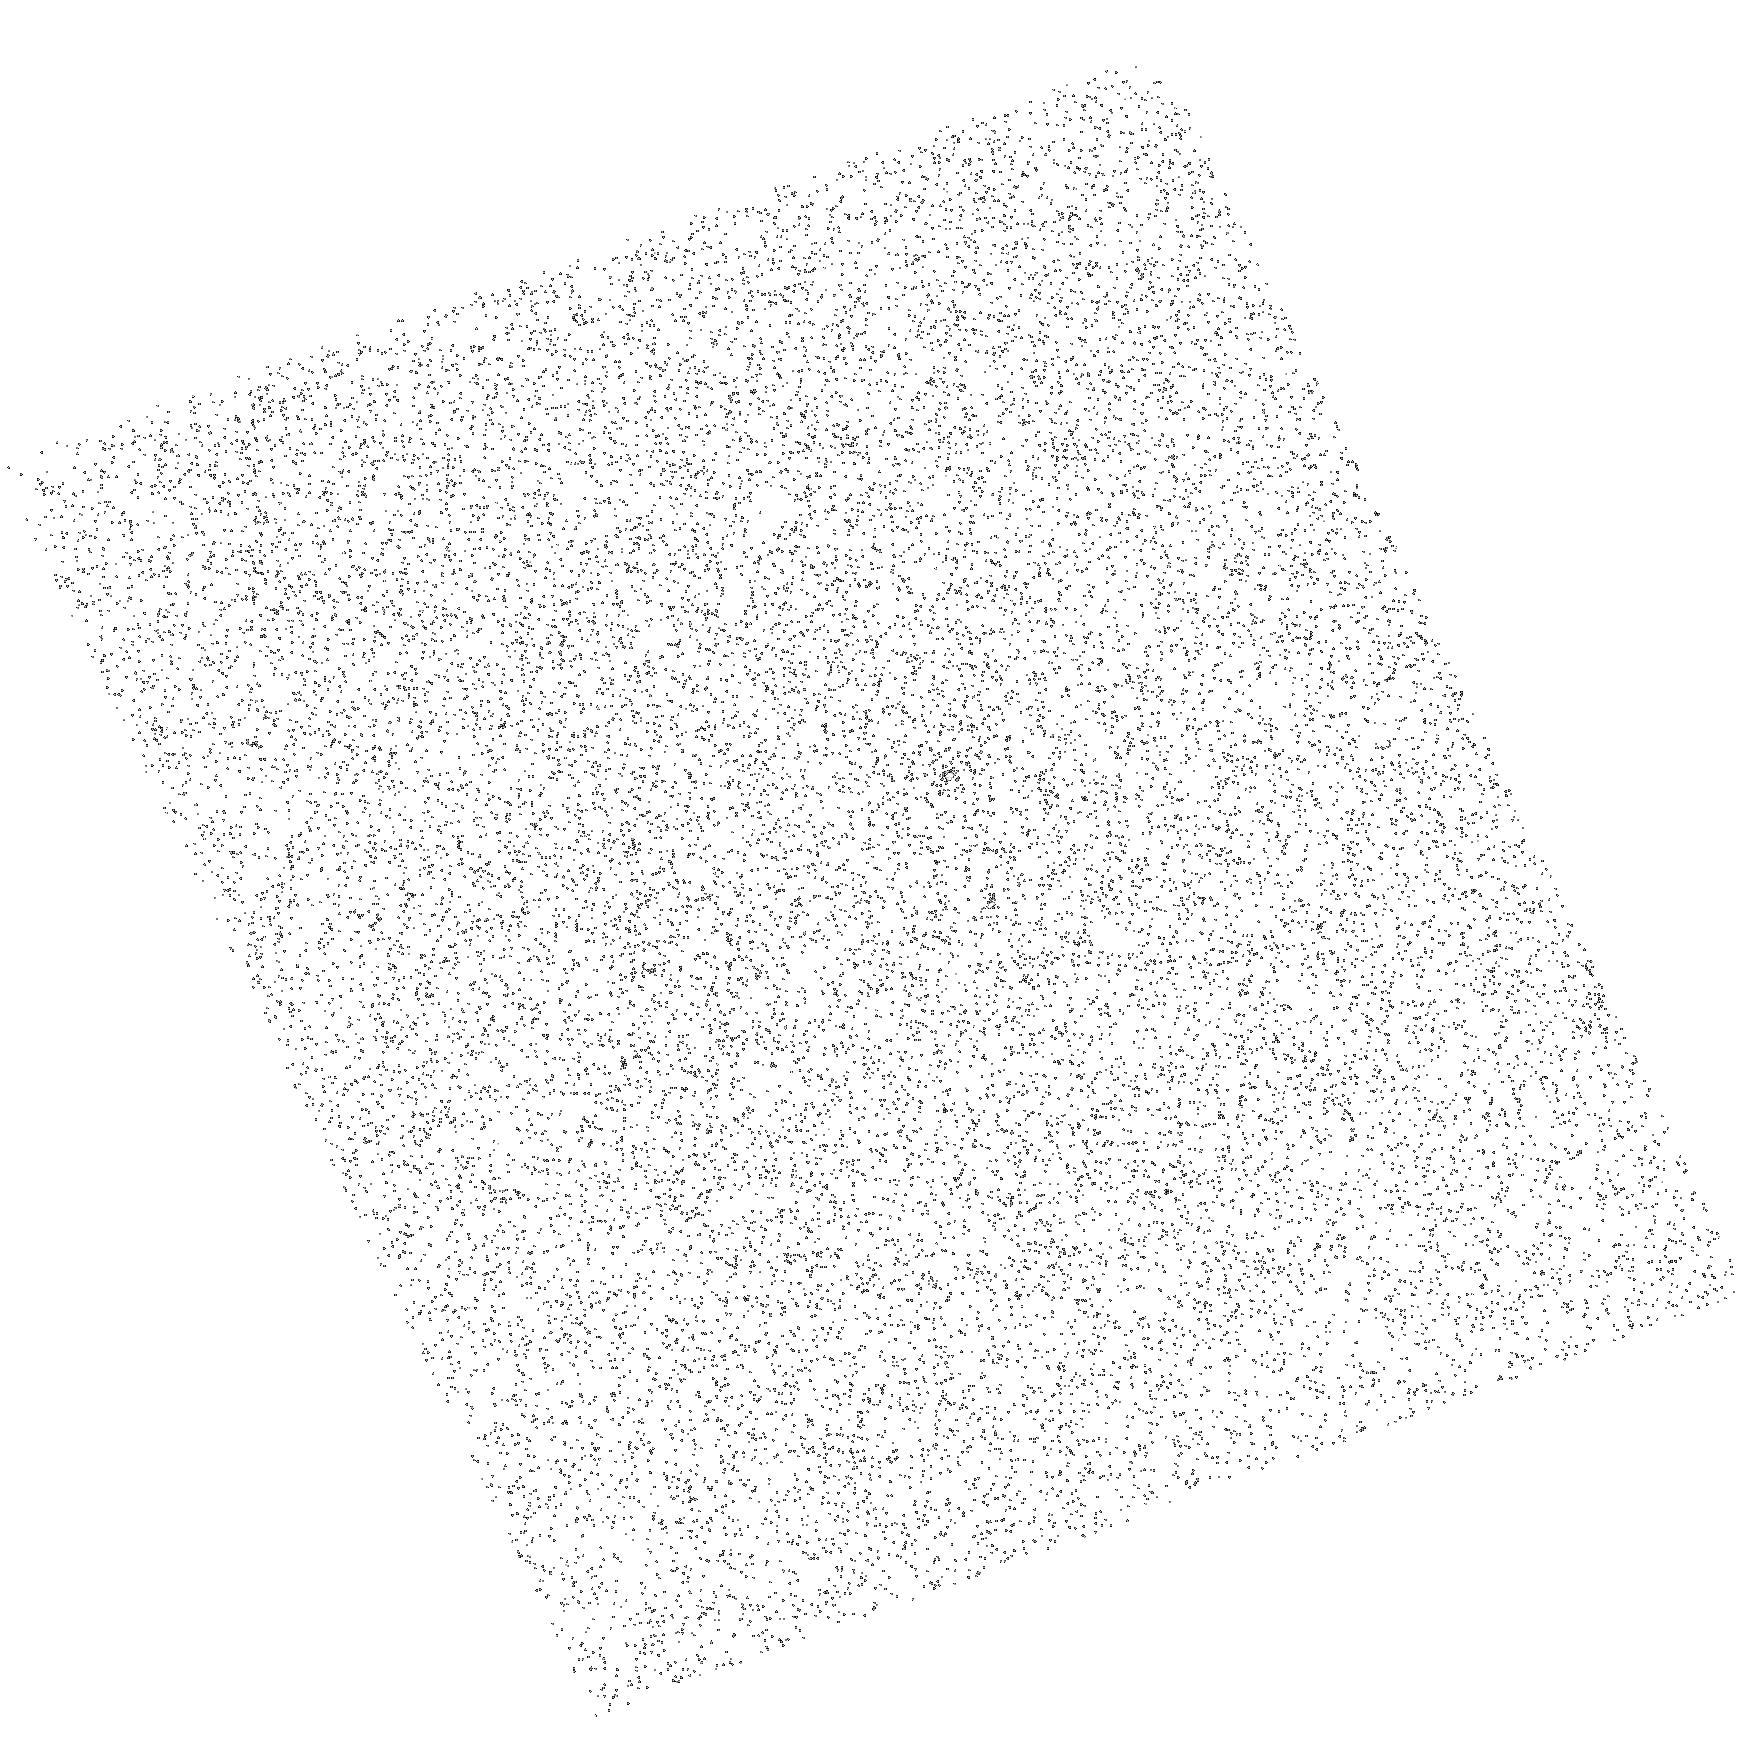
Target: V372-VEL
Instrument: ACS/SBC
Filter: F140LP
Exposure: 2 min
Observation ID: hst_11116_01_acs_sbc_f140lp_ja2c01

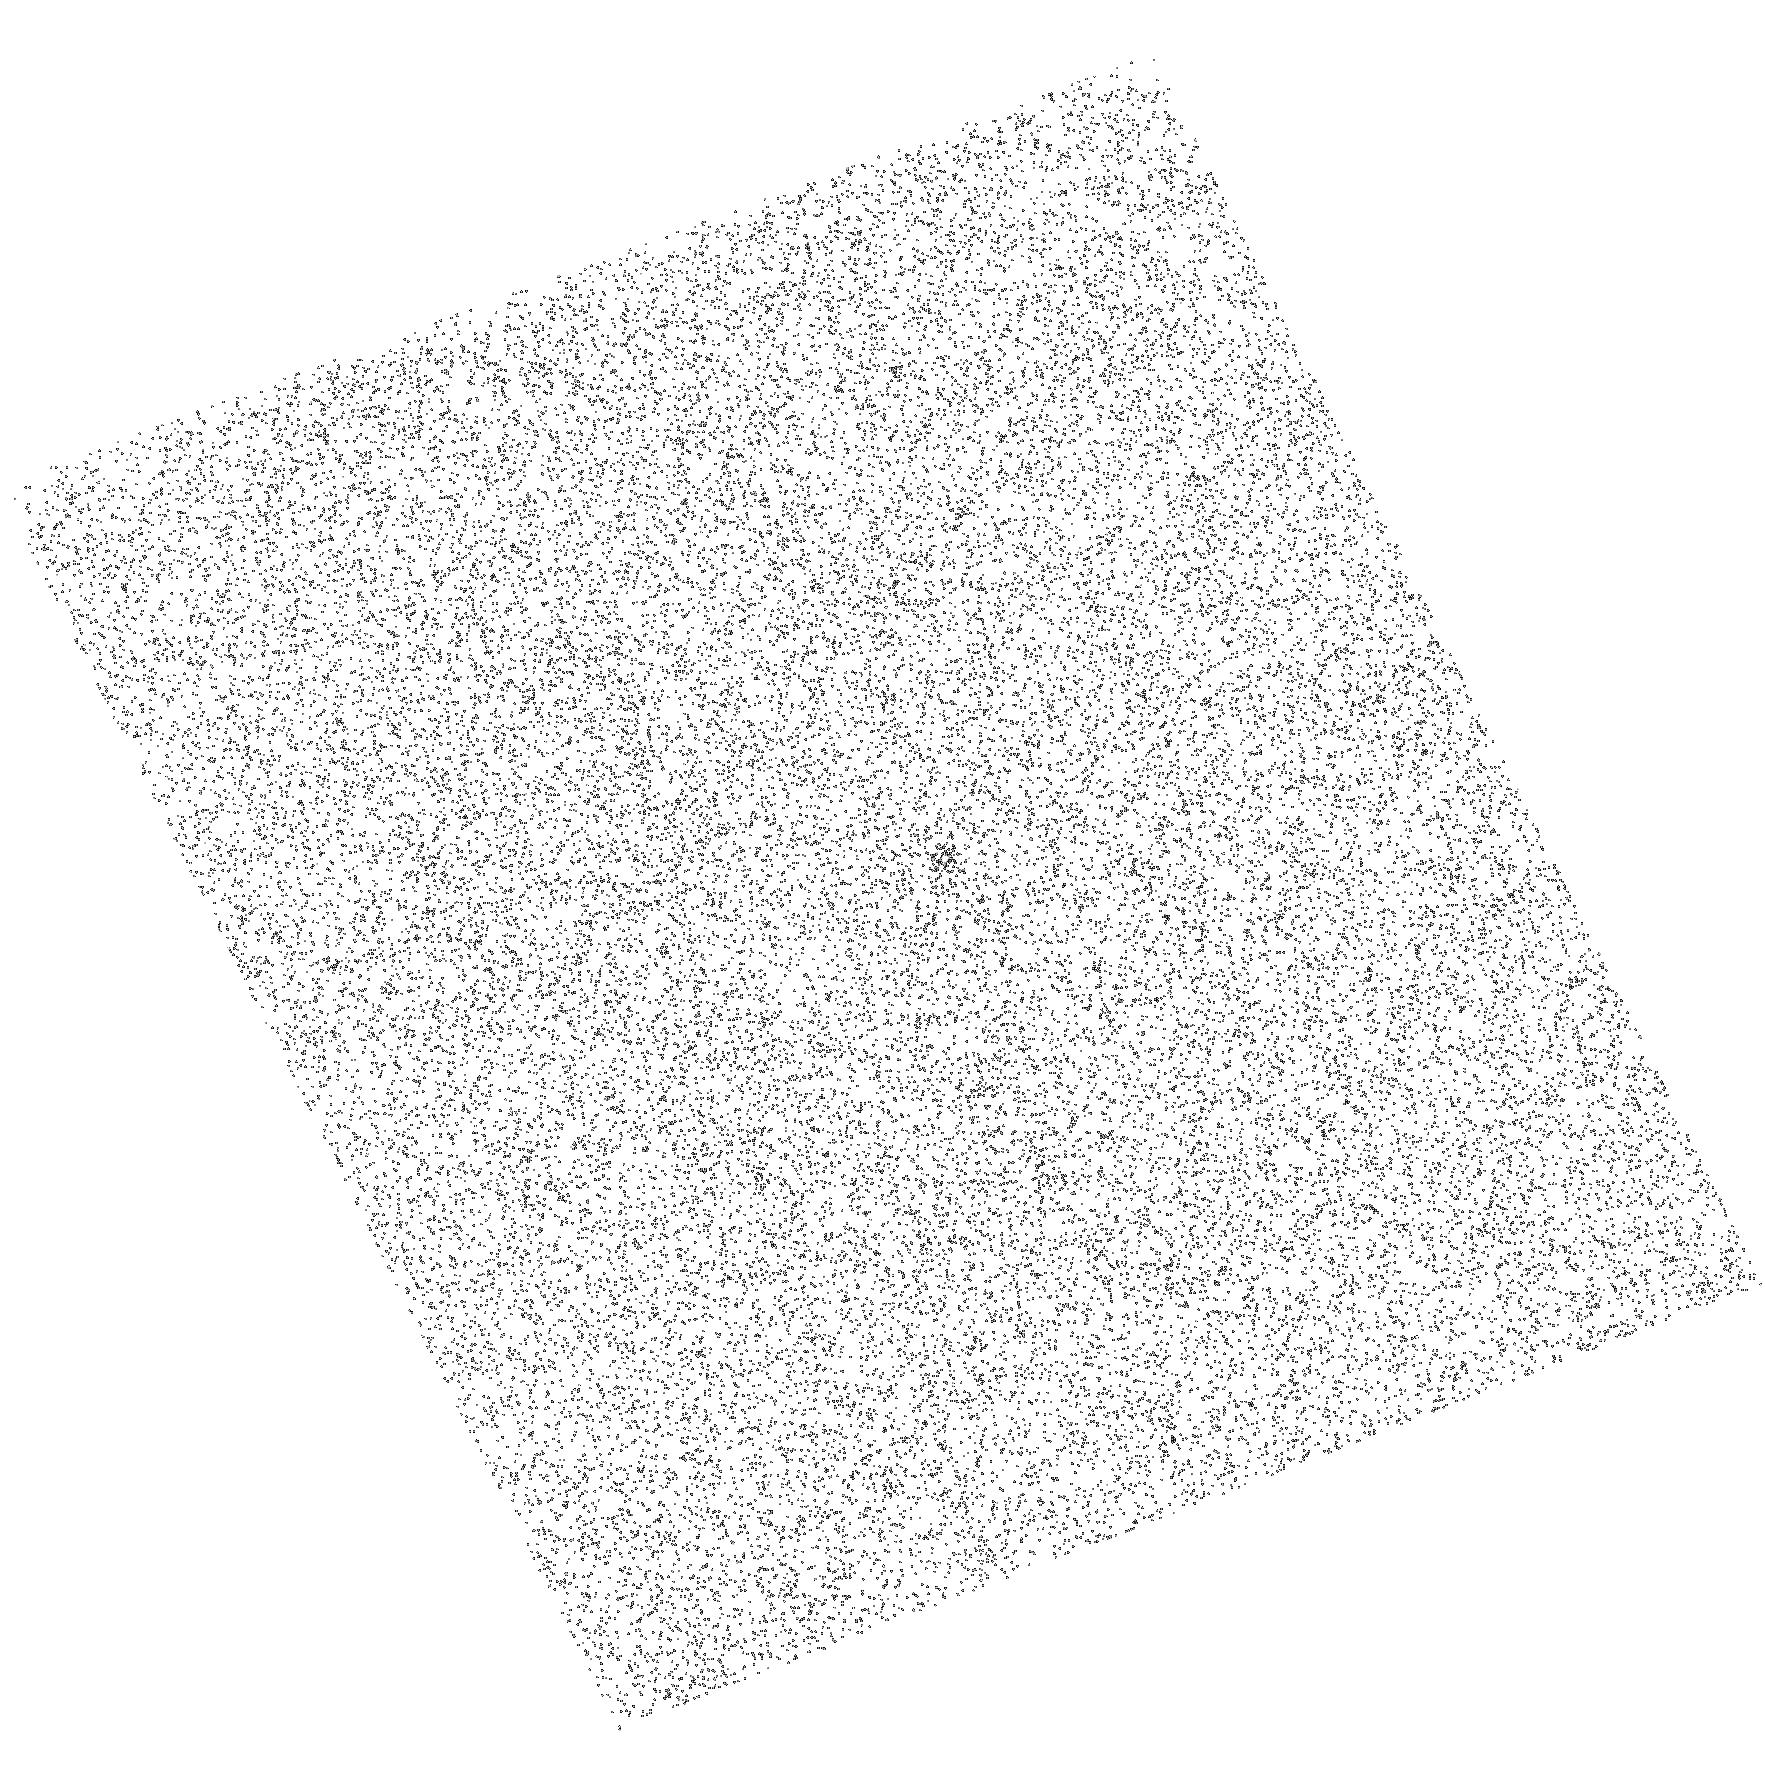
Target: V371-VEL
Instrument: ACS/SBC
Filter: F140LP
Exposure: 2 min
Observation ID: hst_11116_02_acs_sbc_f140lp_ja2c02

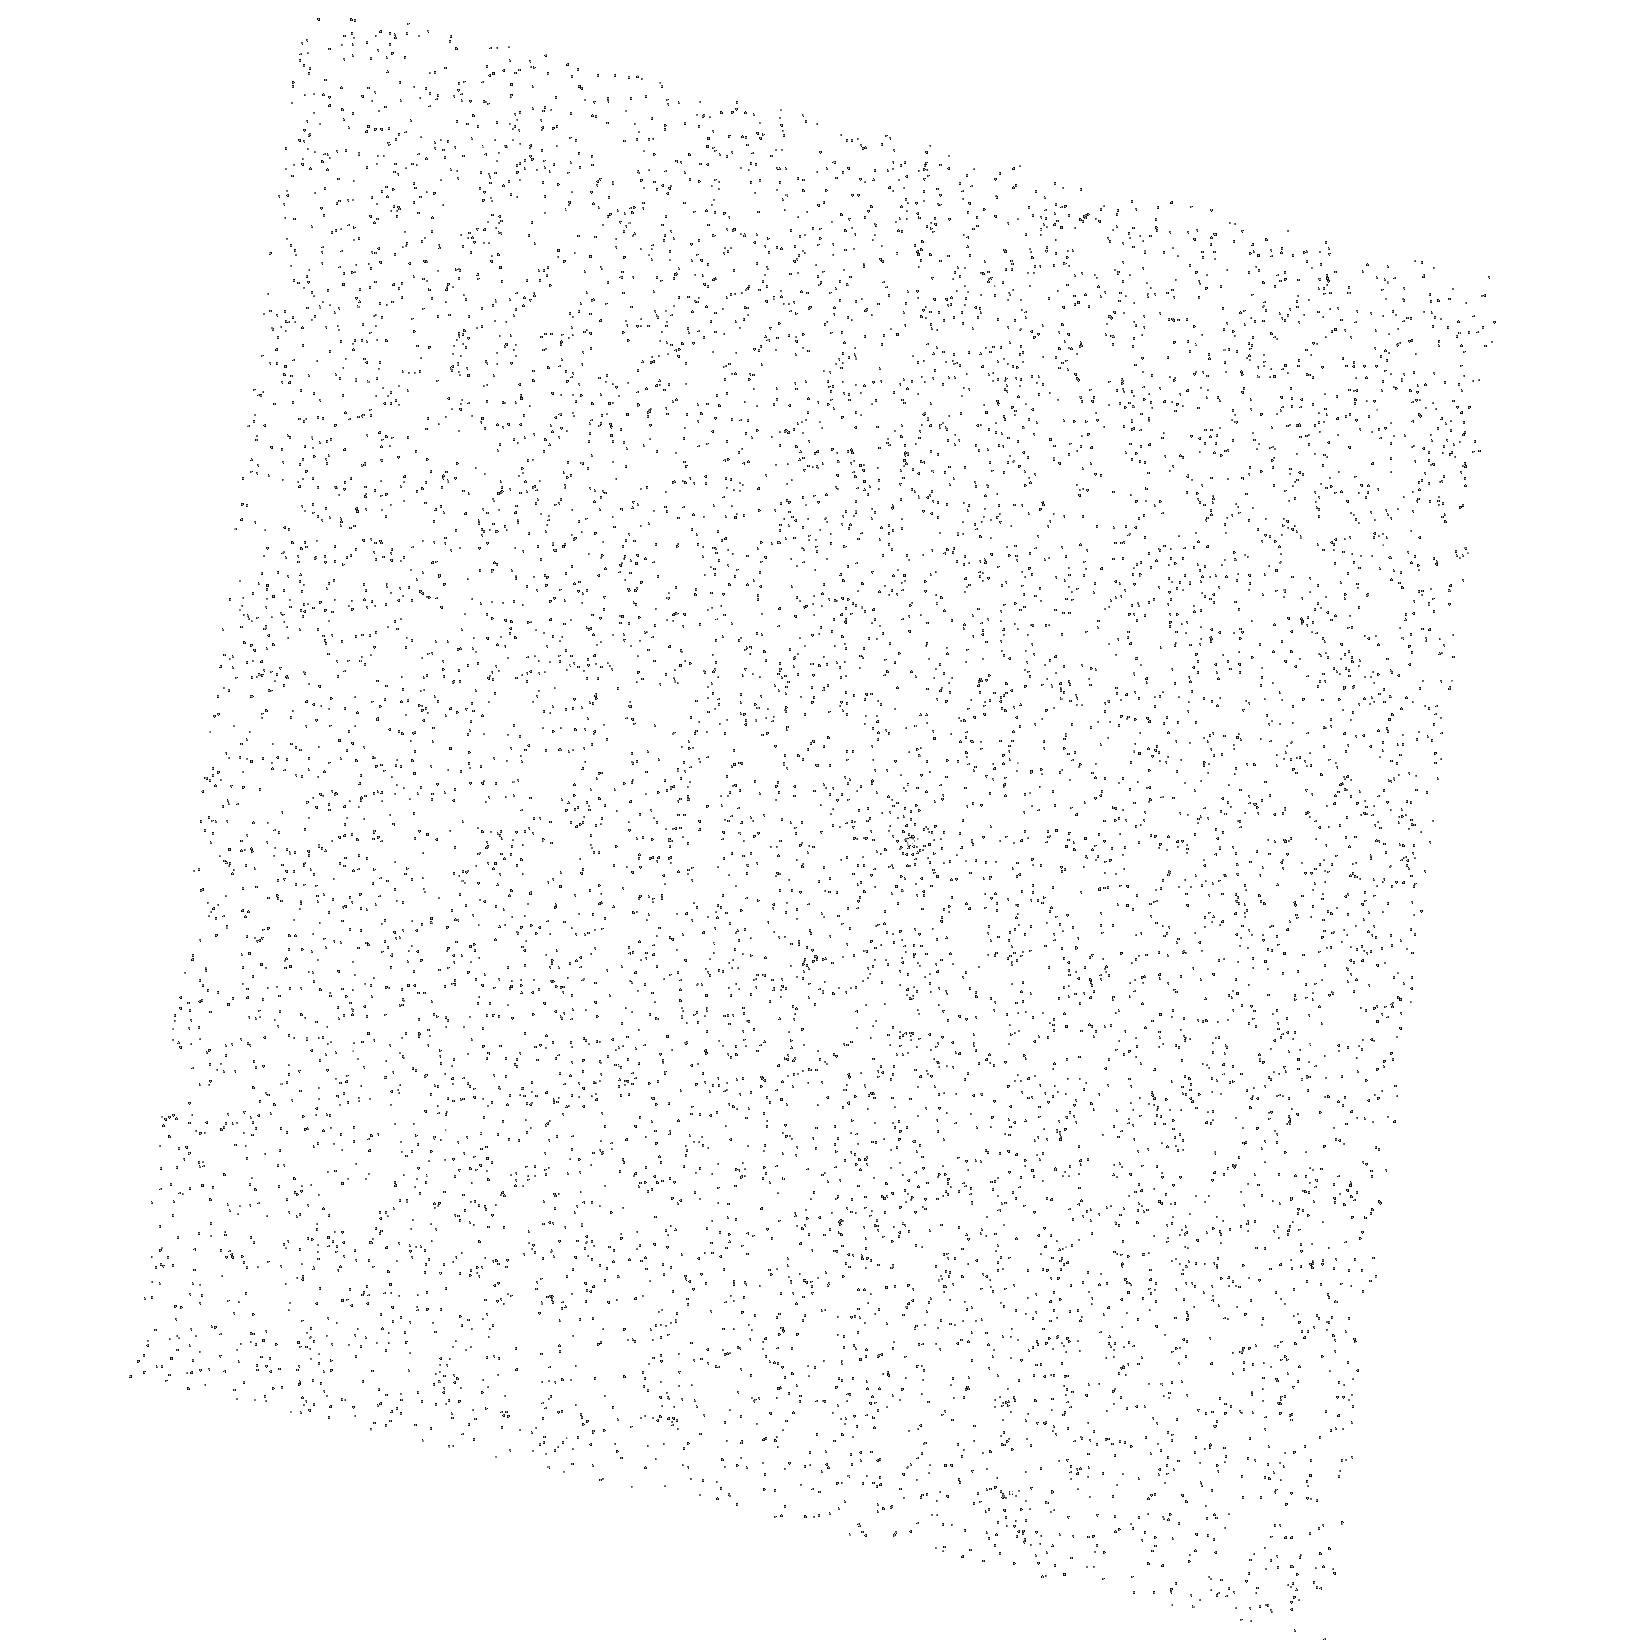
Target: V552-CAR
Instrument: ACS/SBC
Filter: F165LP
Exposure: 3 min
Observation ID: hst_11116_04_acs_sbc_f165lp_ja2c04

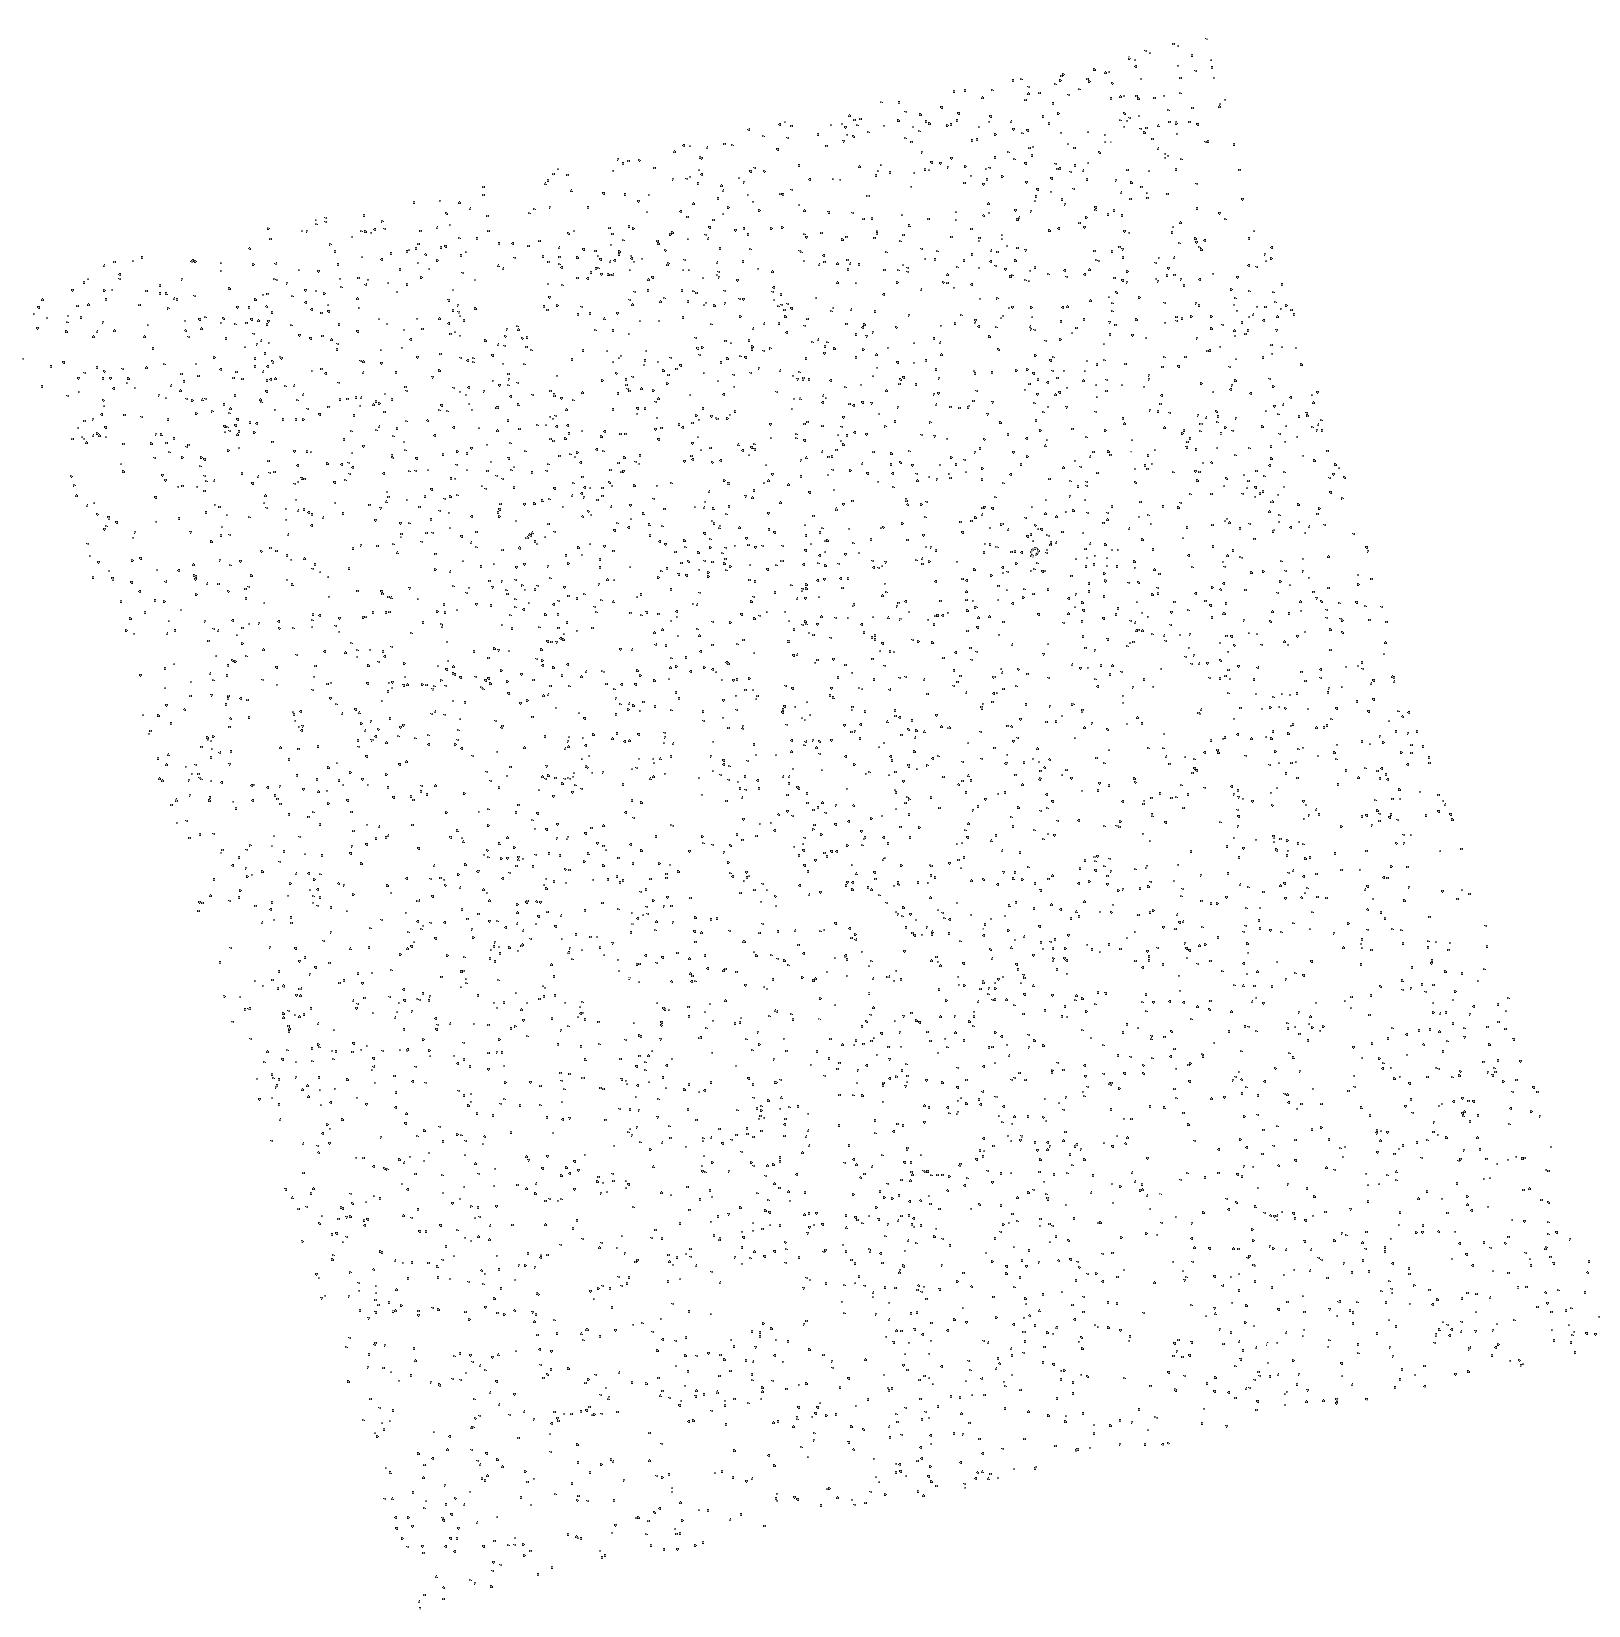
Target: V379-VEL
Instrument: ACS/SBC
Filter: F165LP
Exposure: 4 min
Observation ID: hst_11116_03_acs_sbc_f165lp_ja2c03

Exploring the Early FUV History of Cool Stars: Transition Regions at 30 Myr (PI: Saar, Steven H.)

Stellar magnetic activity derives from the so-called "dynamo, " a hydromagnetic interplay between overturning plasma motions and differential rotation in stars cool enough to support significant surface convection zones. The magnetic fields resulting from dynamo action are in turn are responsible for a wide range of high-energy emissions, including the spectacular outbursts called flares. Dynamo powered magnetic activity is not confined solely to stars, but also must occur, for example, in accretion disks of all descriptions, and in some planets. A great deal is known about magnetic activity in middle-aged G dwarfs like our Sun, thanks to its proximity. Less is known, however, about the much younger stars, newly emerged from the T-Tauri stage. Yet, it is during this phase that they reach the peak of their magnetic activity, and subsidiary influences, such as the impact of ionizing radiation and strong coronal winds on developing solar systems, also are maximum. One of the key missing ingredients in our current understanding are measurements of FUV emissions of such stars, to complement the extensive collections of coronal (1-10 MK) X-ray measurements, particularly from recent ROSAT, Chandra and XMM-Newton surveys. We propose to conduct sensitive ACS/SBC prism ultraviolet spectroscopy of selected fields in two young (30 Myr) Galactic clusters--IC 2391 and IC 2602--to inventory the key C IV emission index (~0.1 MK) over a much larger and more diverse sample of coeval objects than has been possible hitherto. A key question is whether the FUV emissions also suffer the "saturation" and "super-saturation" at short rotation periods seen in coronal X-rays, or whether they continue to rise in the fastest rotating stars. The saturation behavior of the different temperature regimes holds important clues to the organization of the surface active regions on these very young stars, and should allow us to distinguish among several competing models.